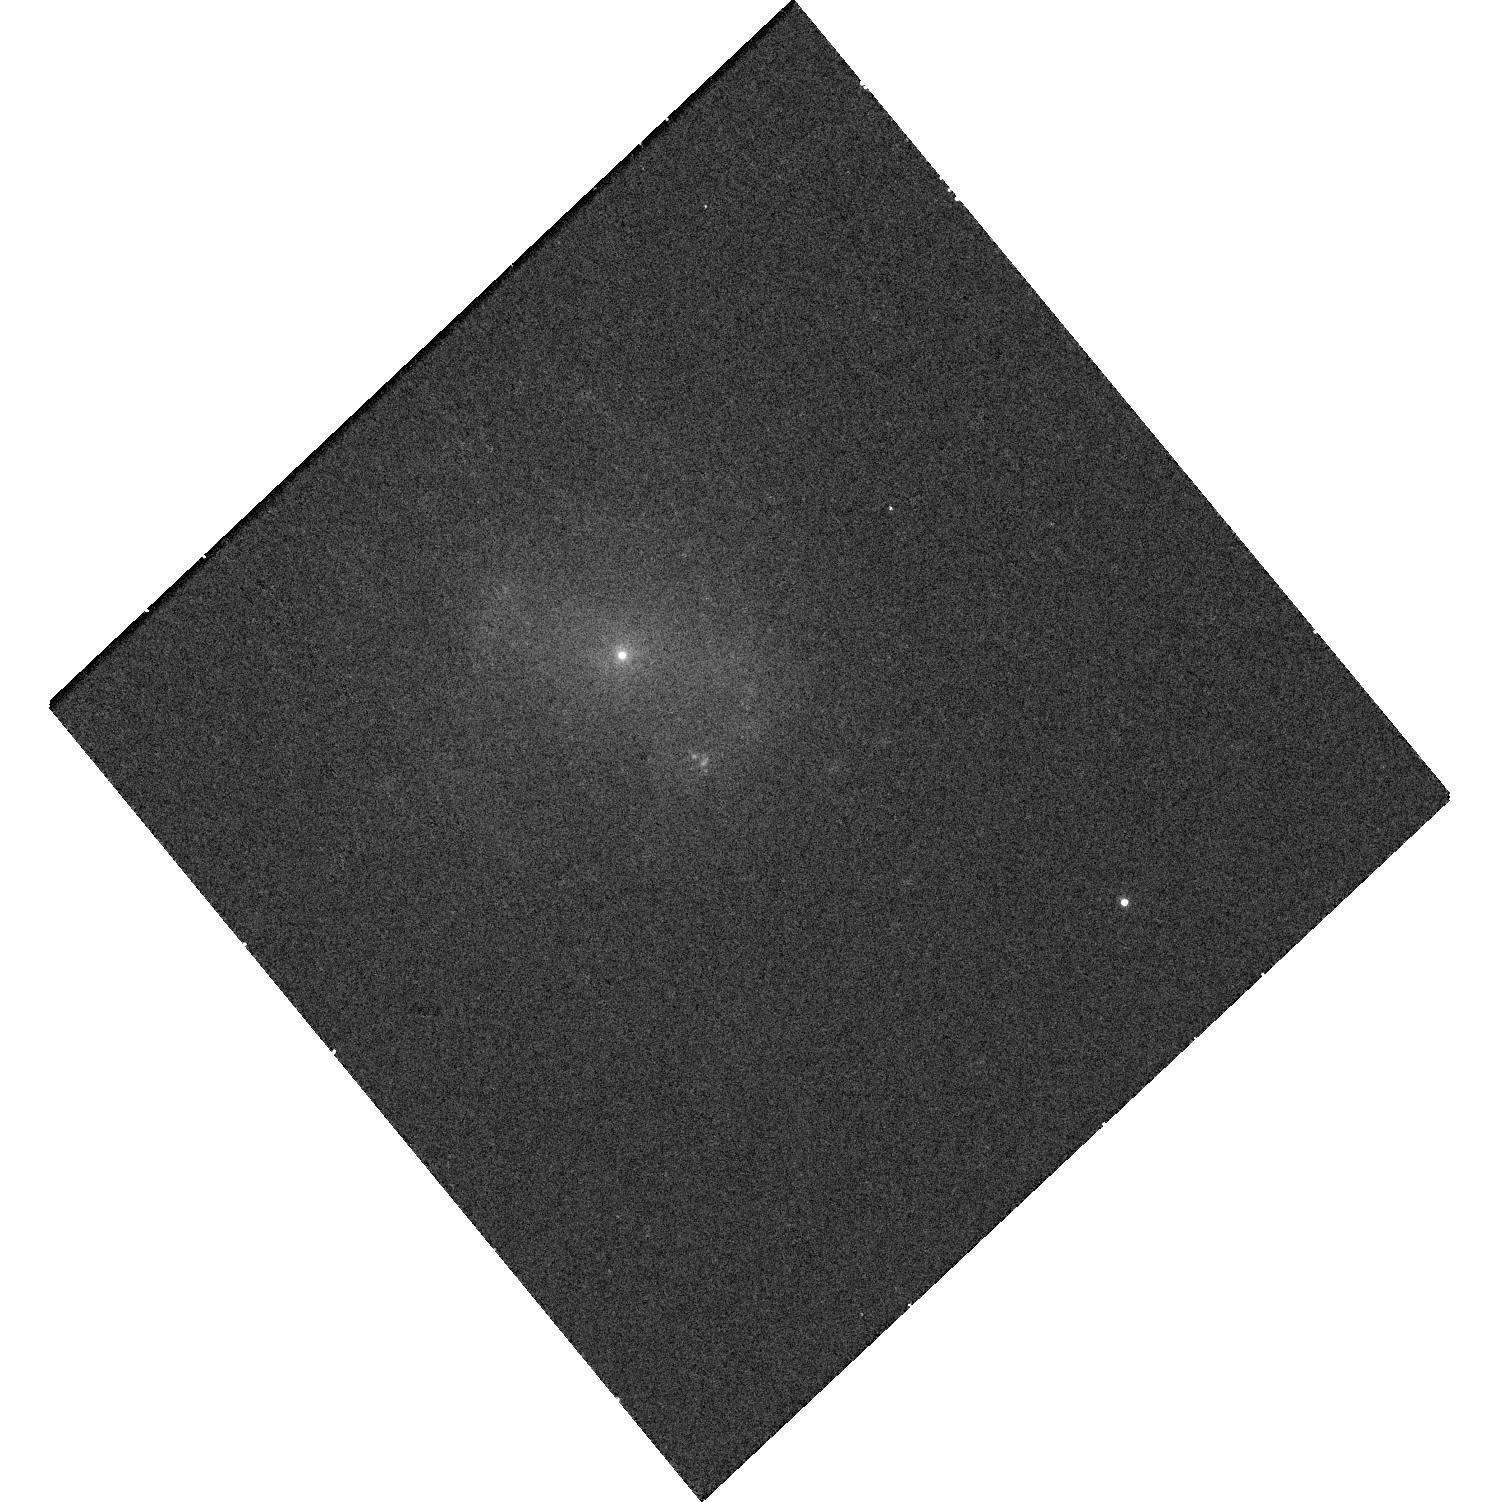
Target: AT2018COWHOST. Instrument: WFC3/UVIS. Filter: F657N. Exposure: 19 min. Observation ID: hst_15974_01_wfc3_uvis_f657n_ie4501

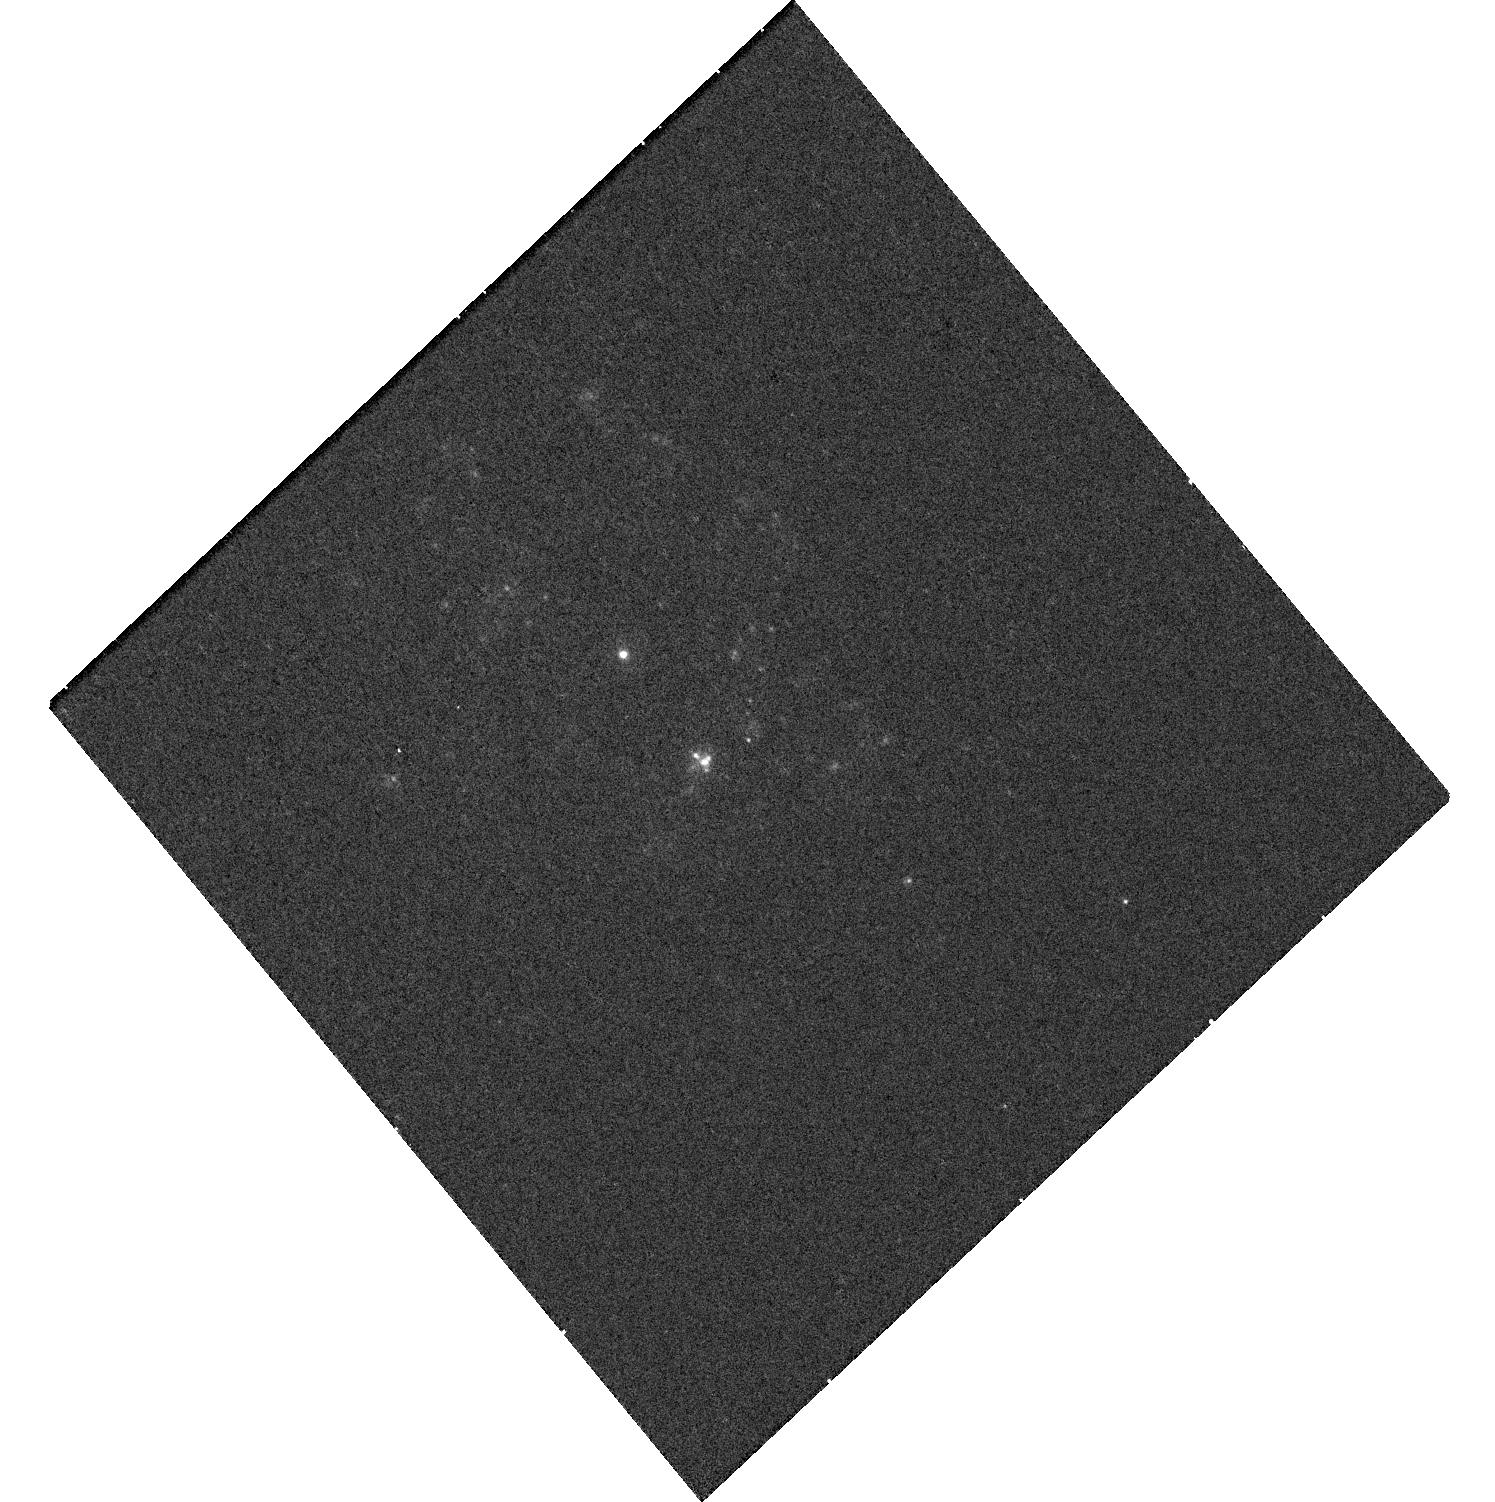
Target: AT2018COWHOST. Instrument: WFC3/UVIS. Filter: F225W. Exposure: 19 min. Observation ID: hst_15974_02_wfc3_uvis_f225w_ie4502

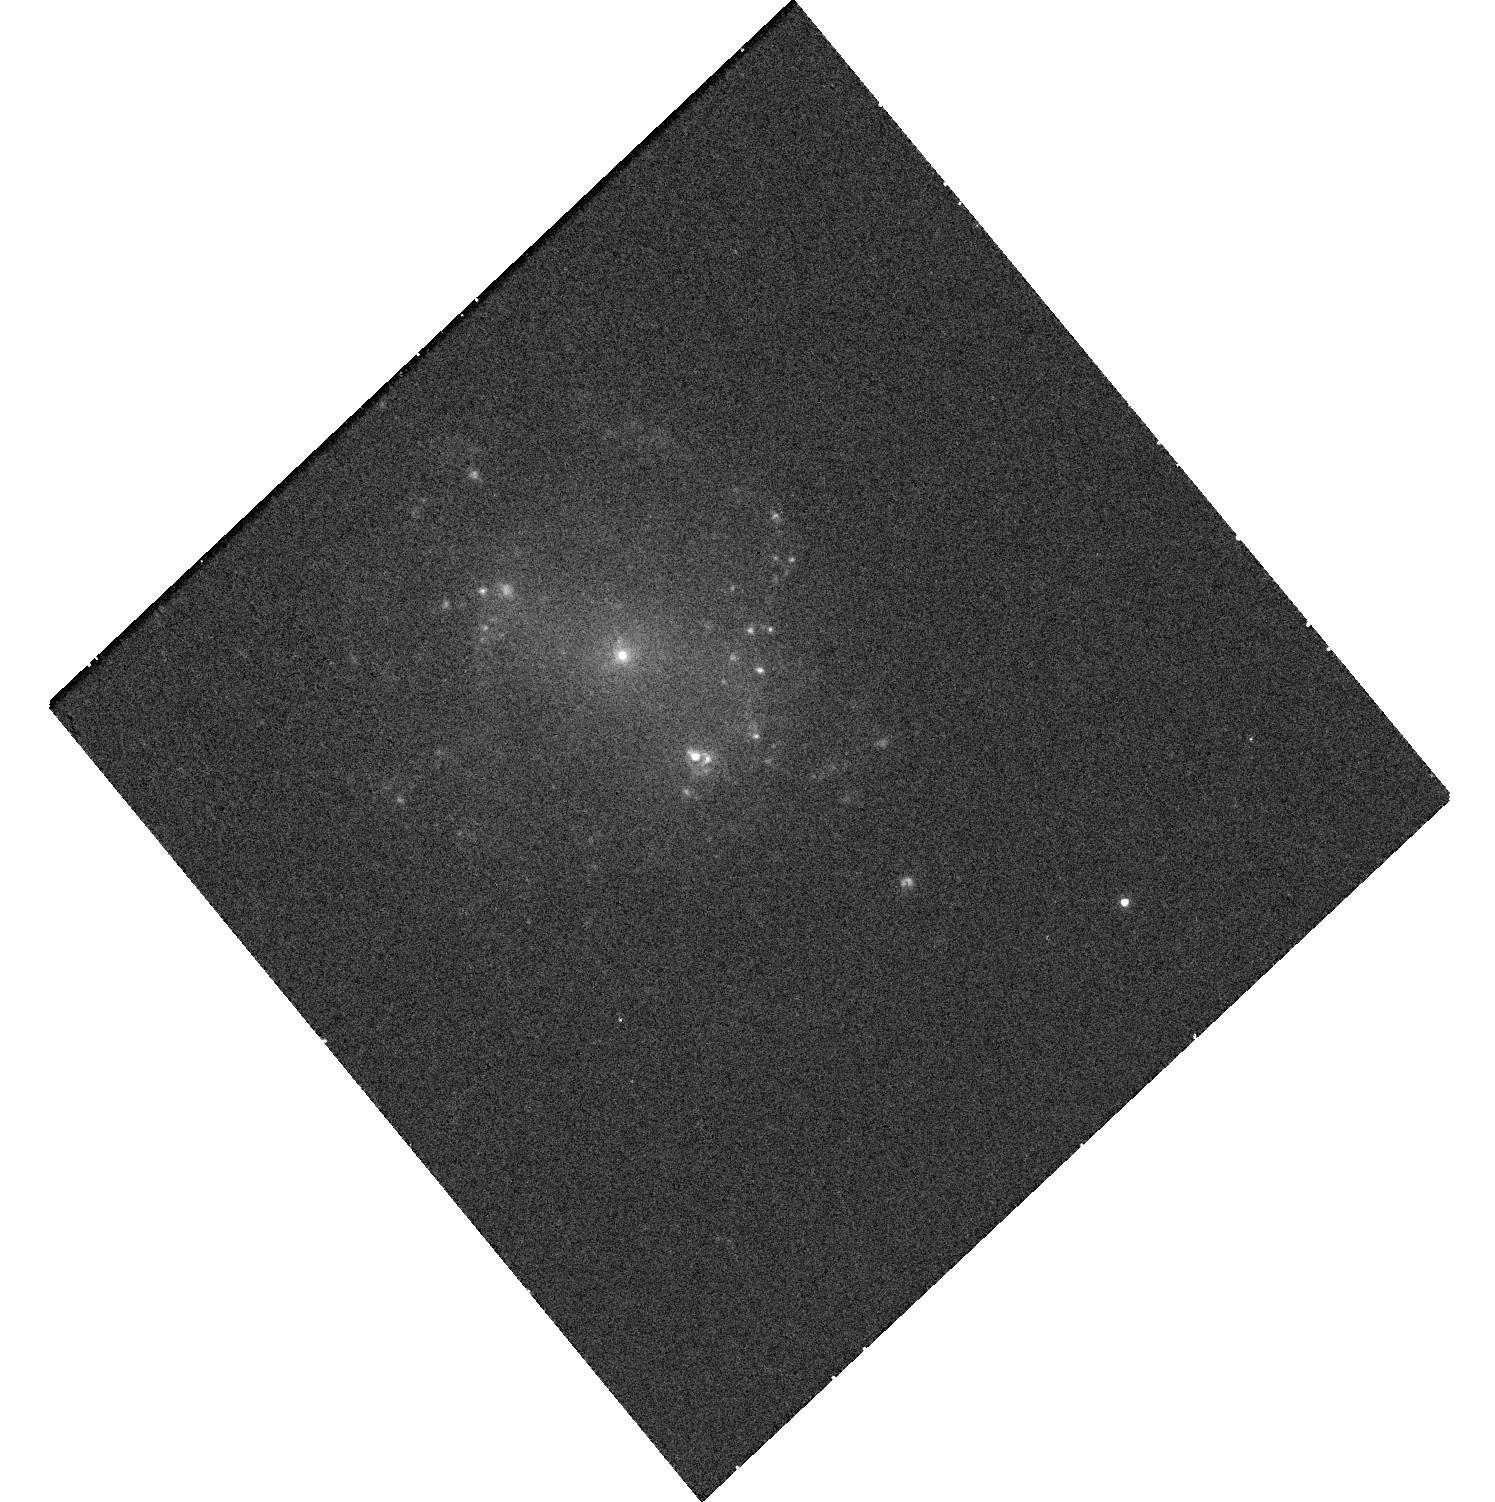
Target: AT2018COWHOST. Instrument: WFC3/UVIS. Filter: F665N. Exposure: 19 min. Observation ID: hst_15974_01_wfc3_uvis_f665n_ie4501

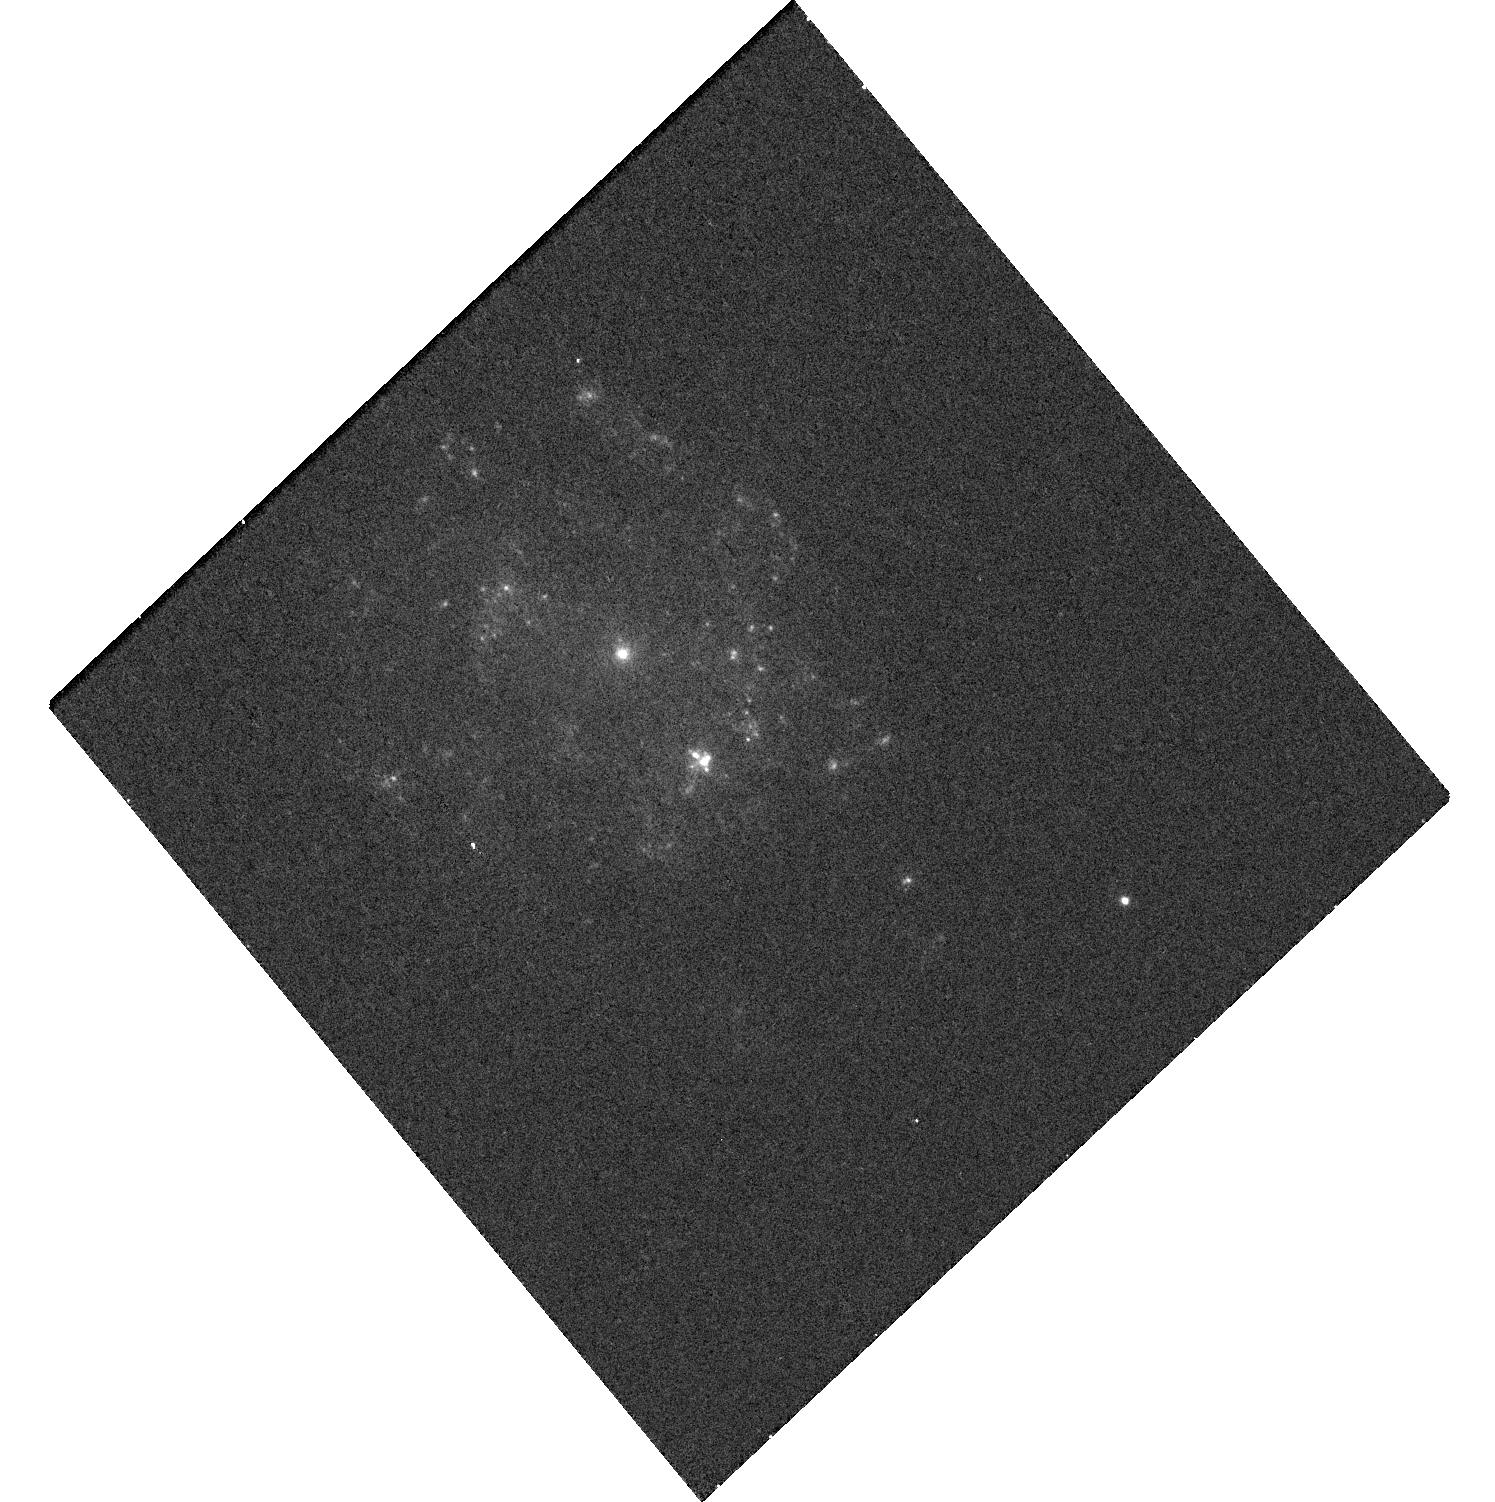
Target: AT2018COWHOST. Instrument: WFC3/UVIS. Filter: F336W. Exposure: 19 min. Observation ID: hst_15974_02_wfc3_uvis_f336w_ie4502

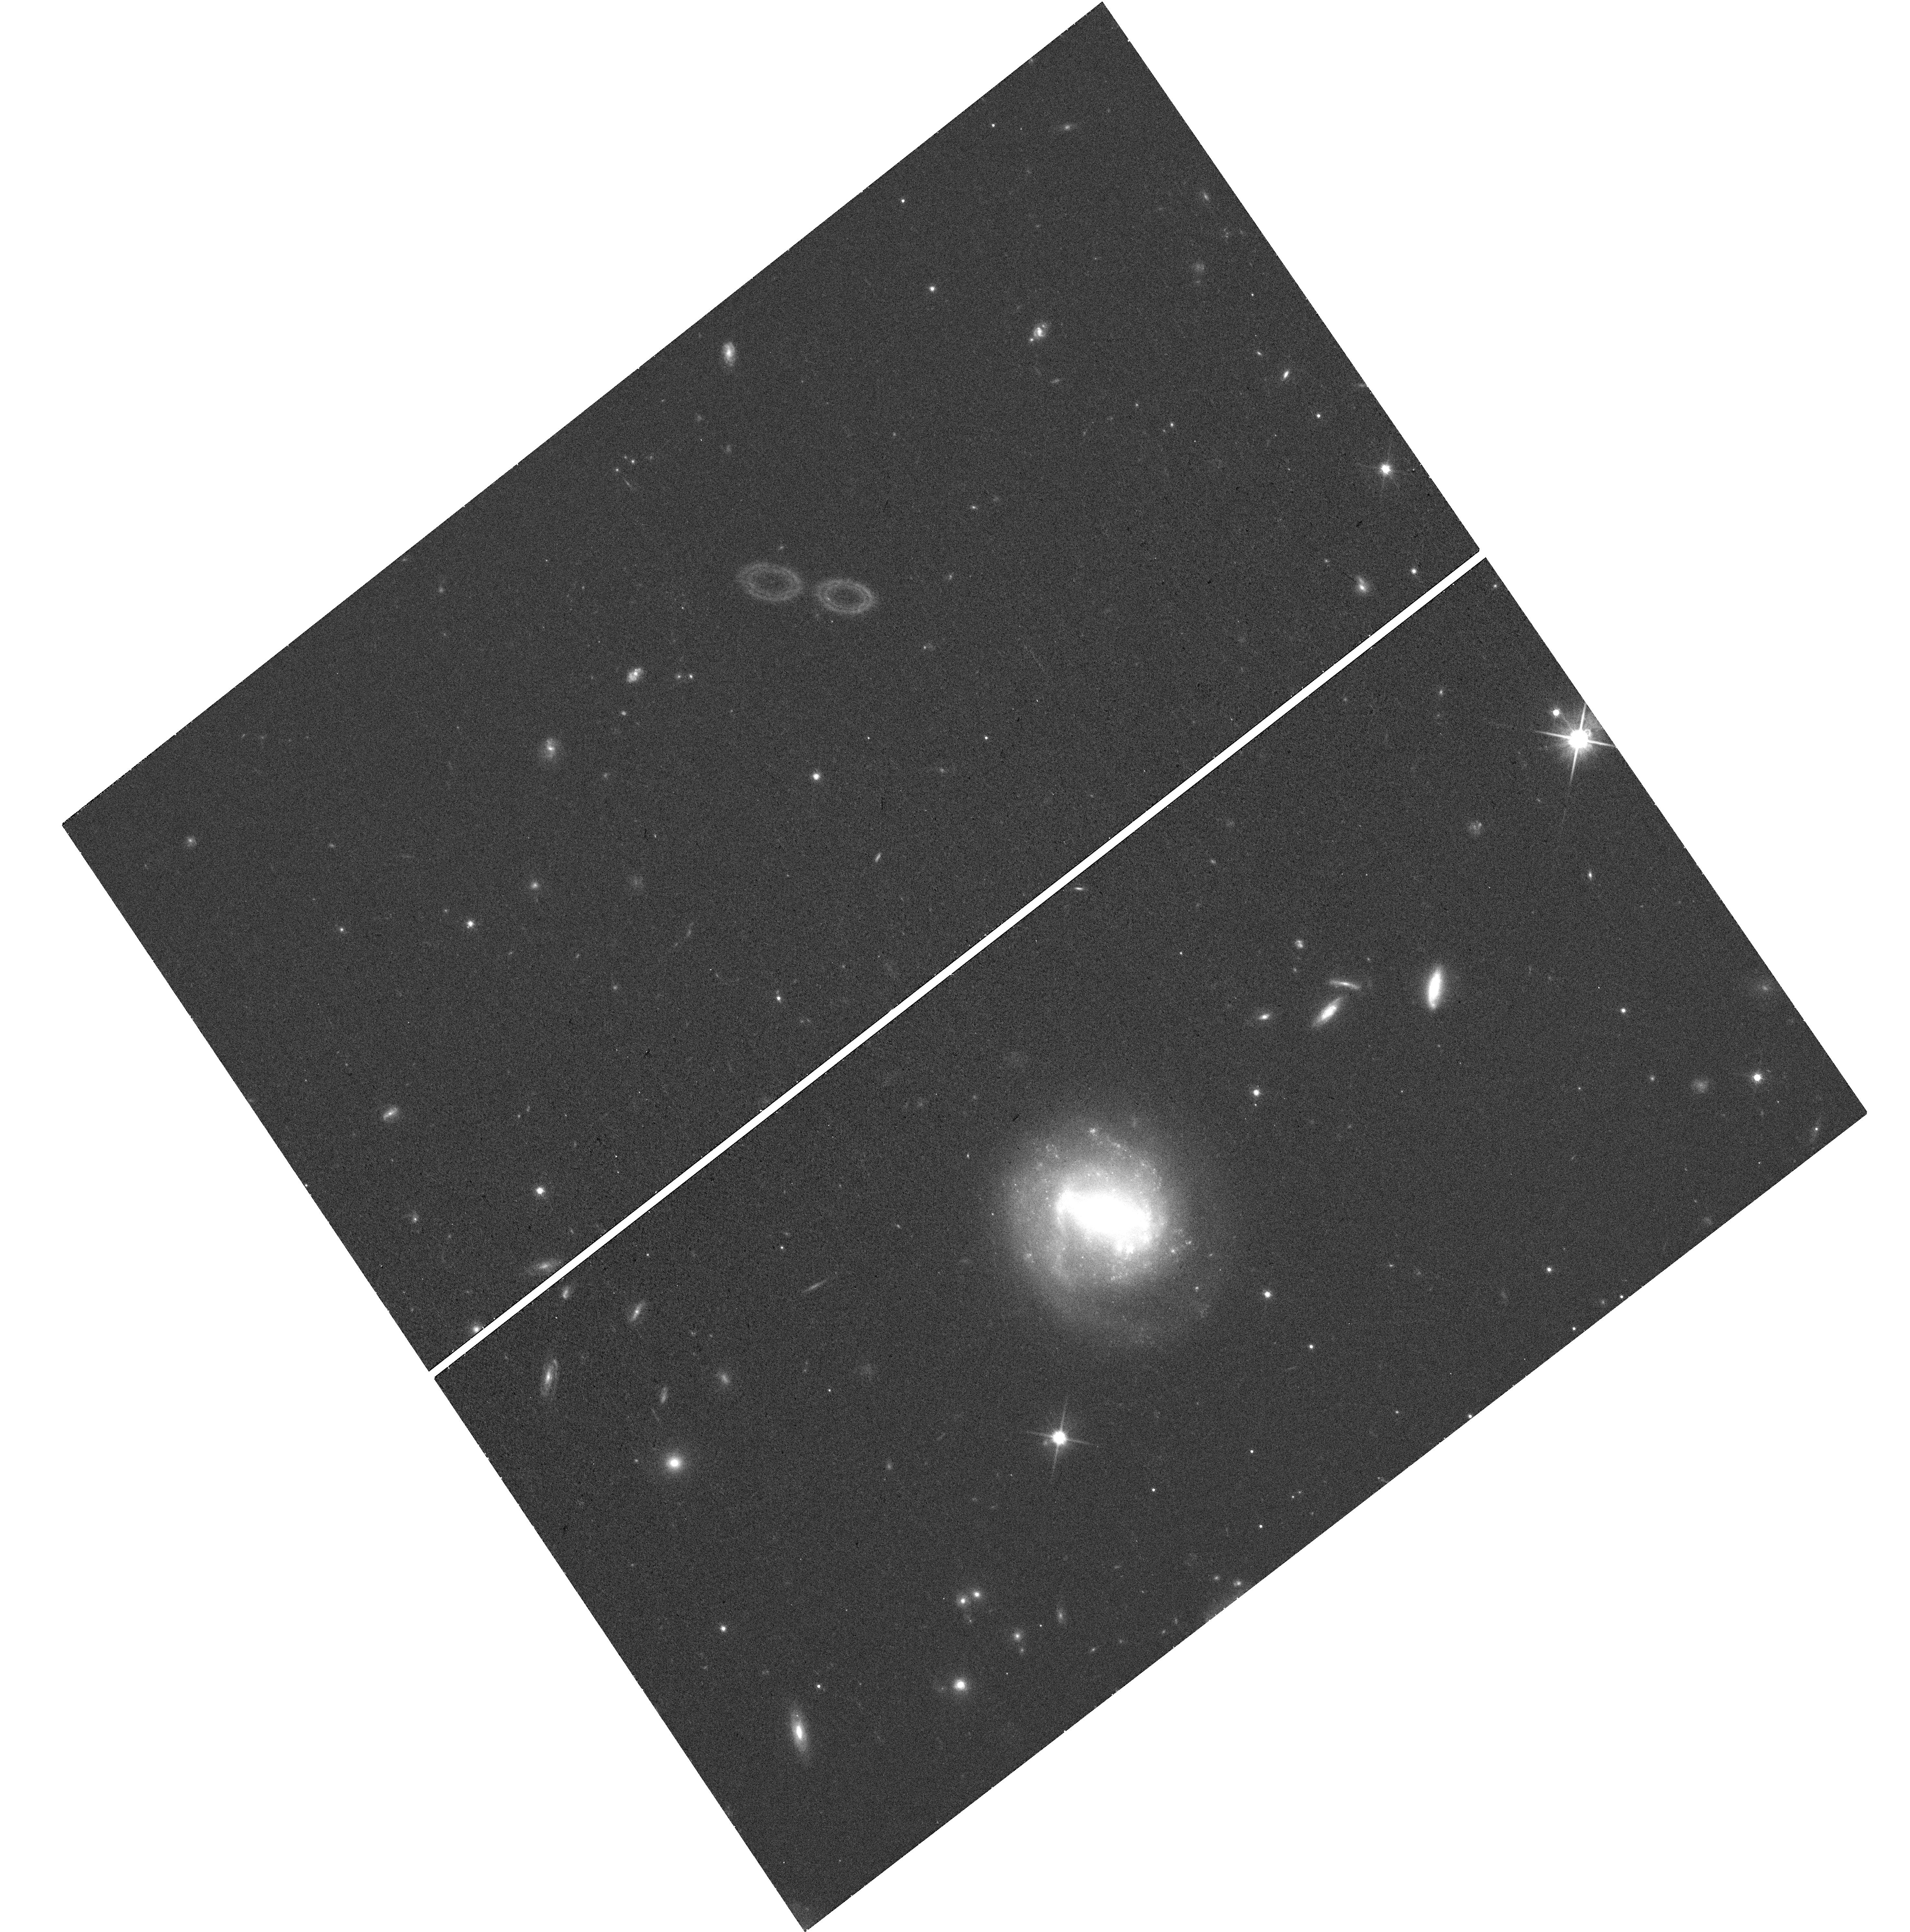
Target: AT2018COWHOST. Instrument: WFC3/UVIS. Filter: F814W. Exposure: 17 min. Observation ID: hst_15974_03_wfc3_uvis_f814w_ie4503

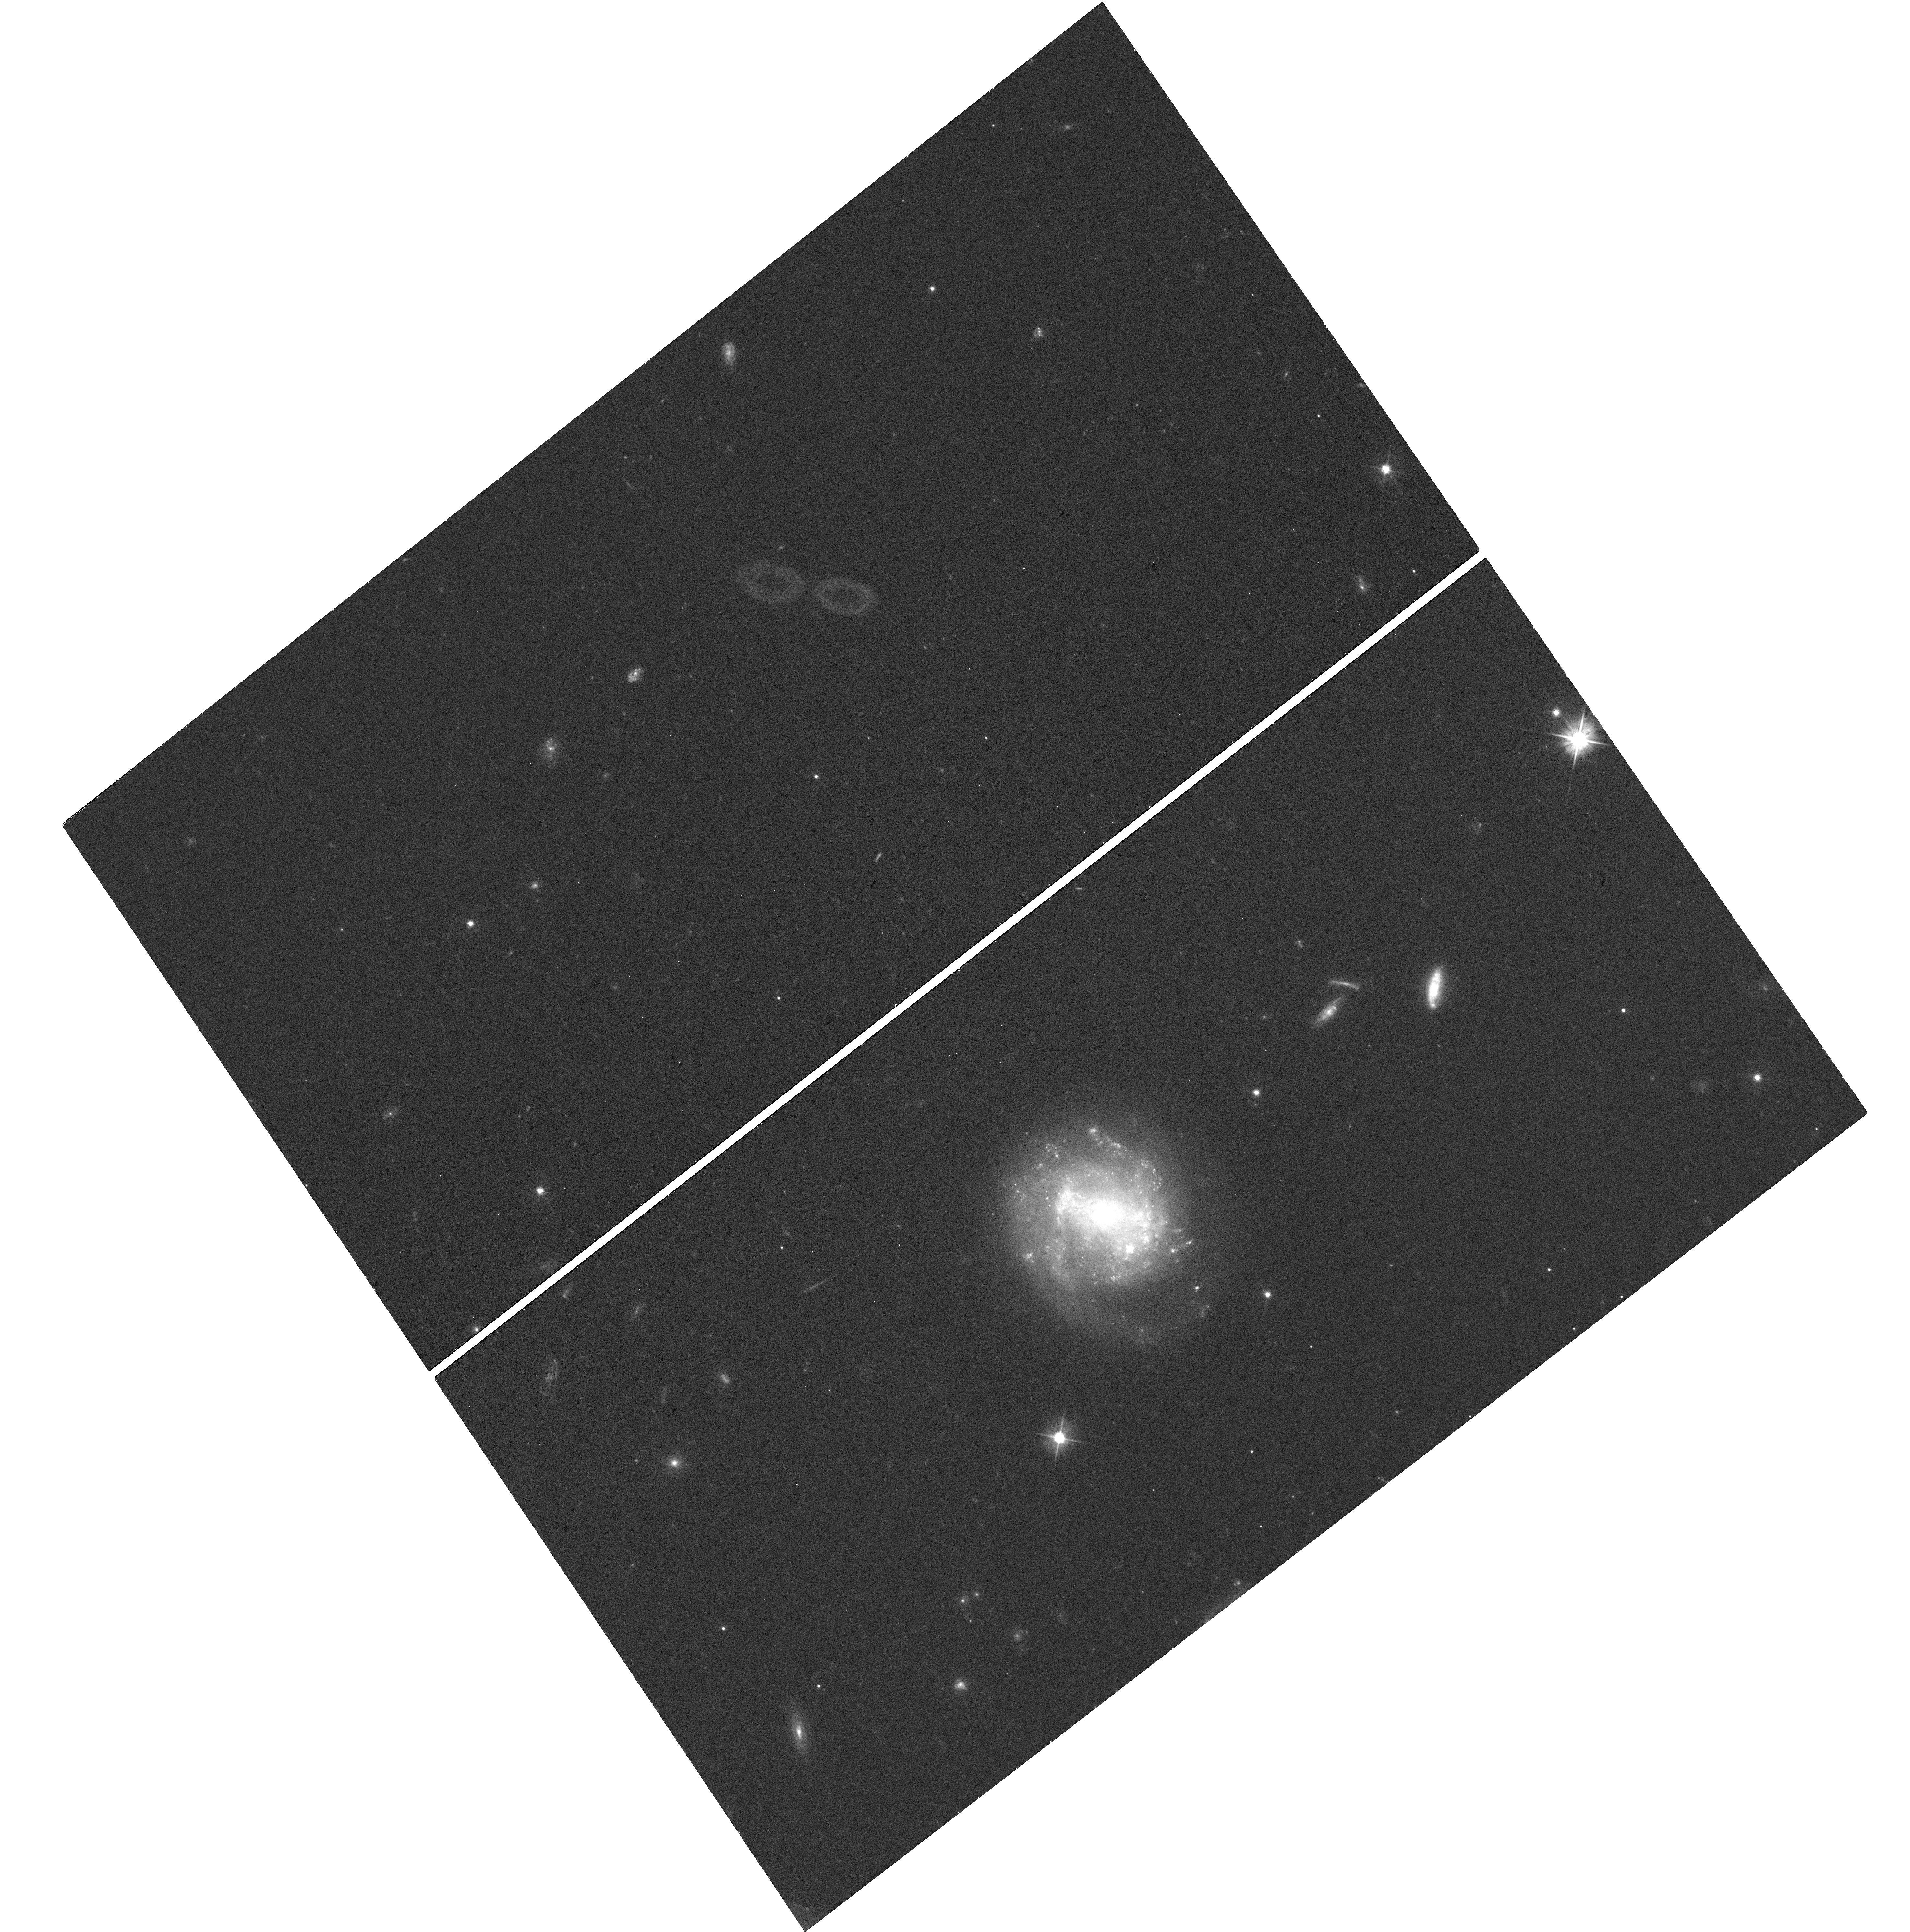
Target: AT2018COWHOST. Instrument: WFC3/UVIS. Filter: F555W. Exposure: 17 min. Observation ID: hst_15974_03_wfc3_uvis_f555w_ie4503

Unmasking the cow: Distinguishing models for the unique transient AT2018cow (PI: Levan, Andrew James)

AT2018 is a transient unlike any seen before, unprecedented in its rapid rise time and high luminosity. It may well be a manifestation of one of two long sought after astrophysical phenomena: either an intermediate mass black hole, or a direct view to the central engine in a collapsing star. Here we propose a modest set of HST imaging observations to answer a vital question relating to AT2018cow -- where was it born? If it was created in the tidal disruption of a white dwarf star by an intermediate-mass black hole, we might expect to uncover a globular cluster at its location, since it is in these locations that IMBHs may exist with a sufficiently high stellar density for white dwarfs to be scattered into their loss cone. Alternatively, if the source of AT2018cow is a massive star, we should see signs of ongoing star formation. Our observations in H-alpha and the UV will probe very young, extremely massive (tens of solar masses) stars and distinguish them from somewhat older, less massive (~10 Msol) stars. Deep optical observations will uncover any underlying globular cluster directly. Through these observations, we will measure the environment in which AT2018cow was born, and through that environment, we will determine its origin.